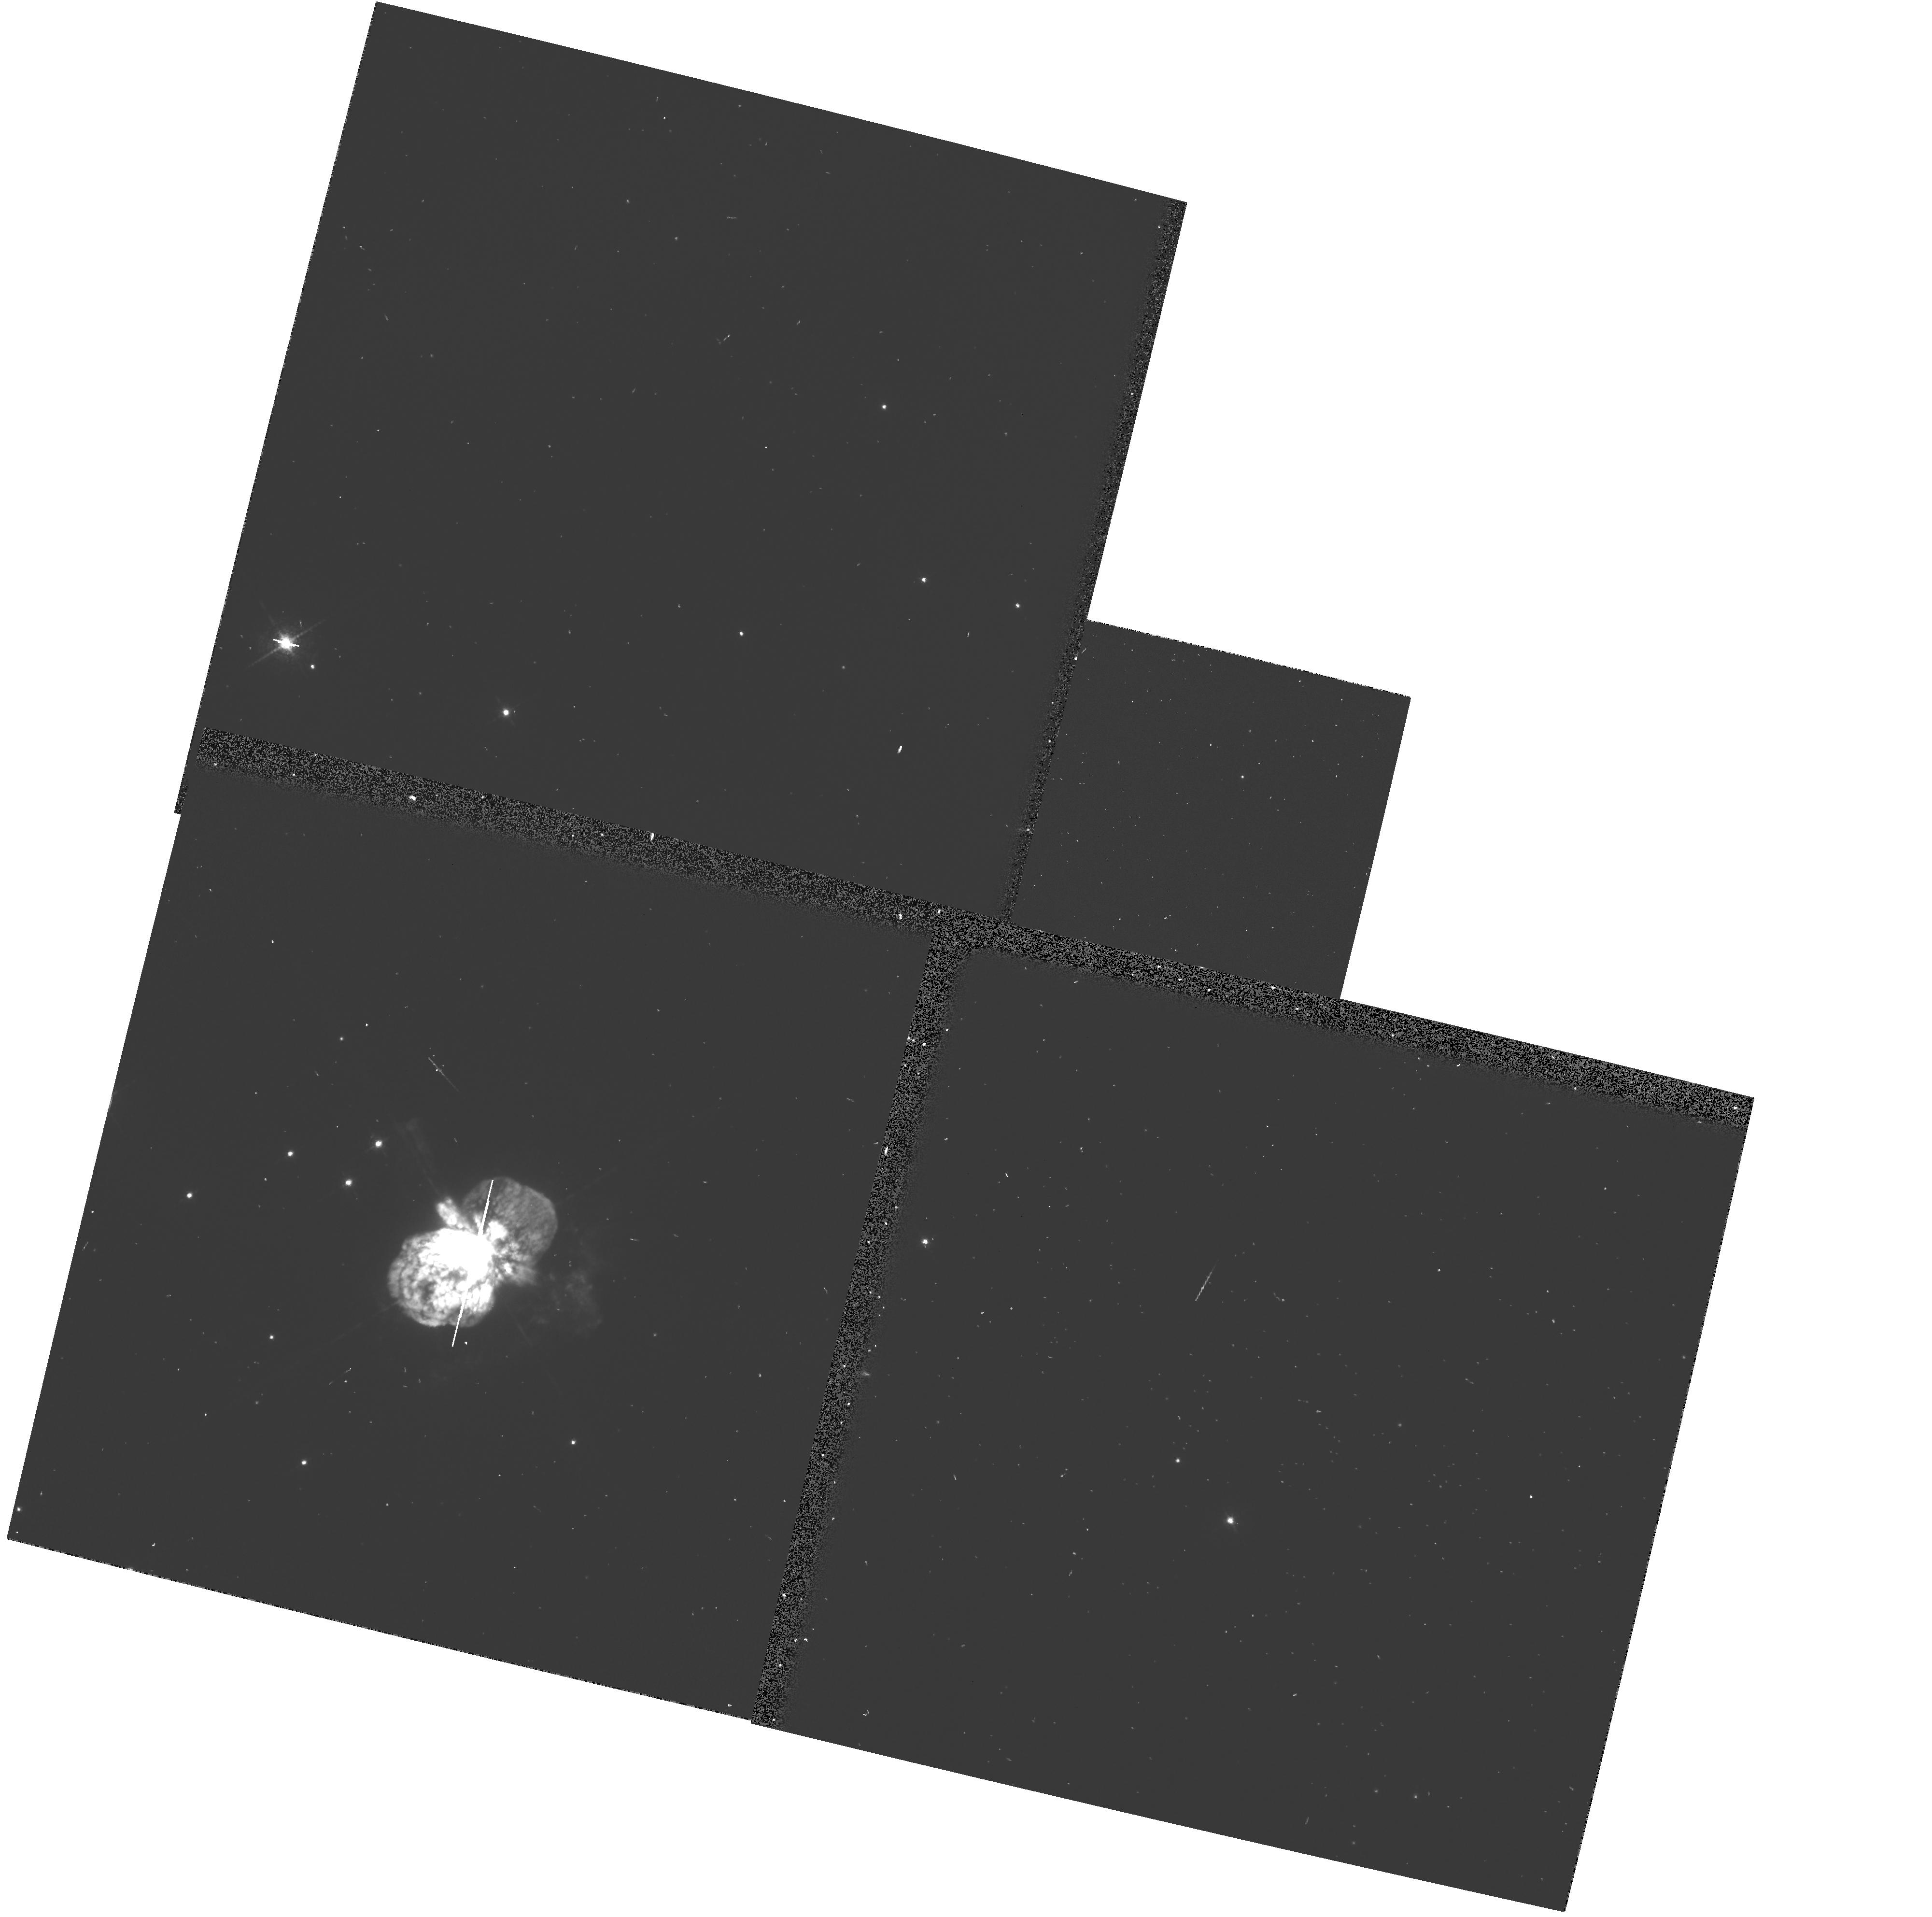
Target: ETA-CARINAE. Instrument: WFPC2/PC. Filter: F673N. Exposure: 2 min. Observation ID: u37e011cr

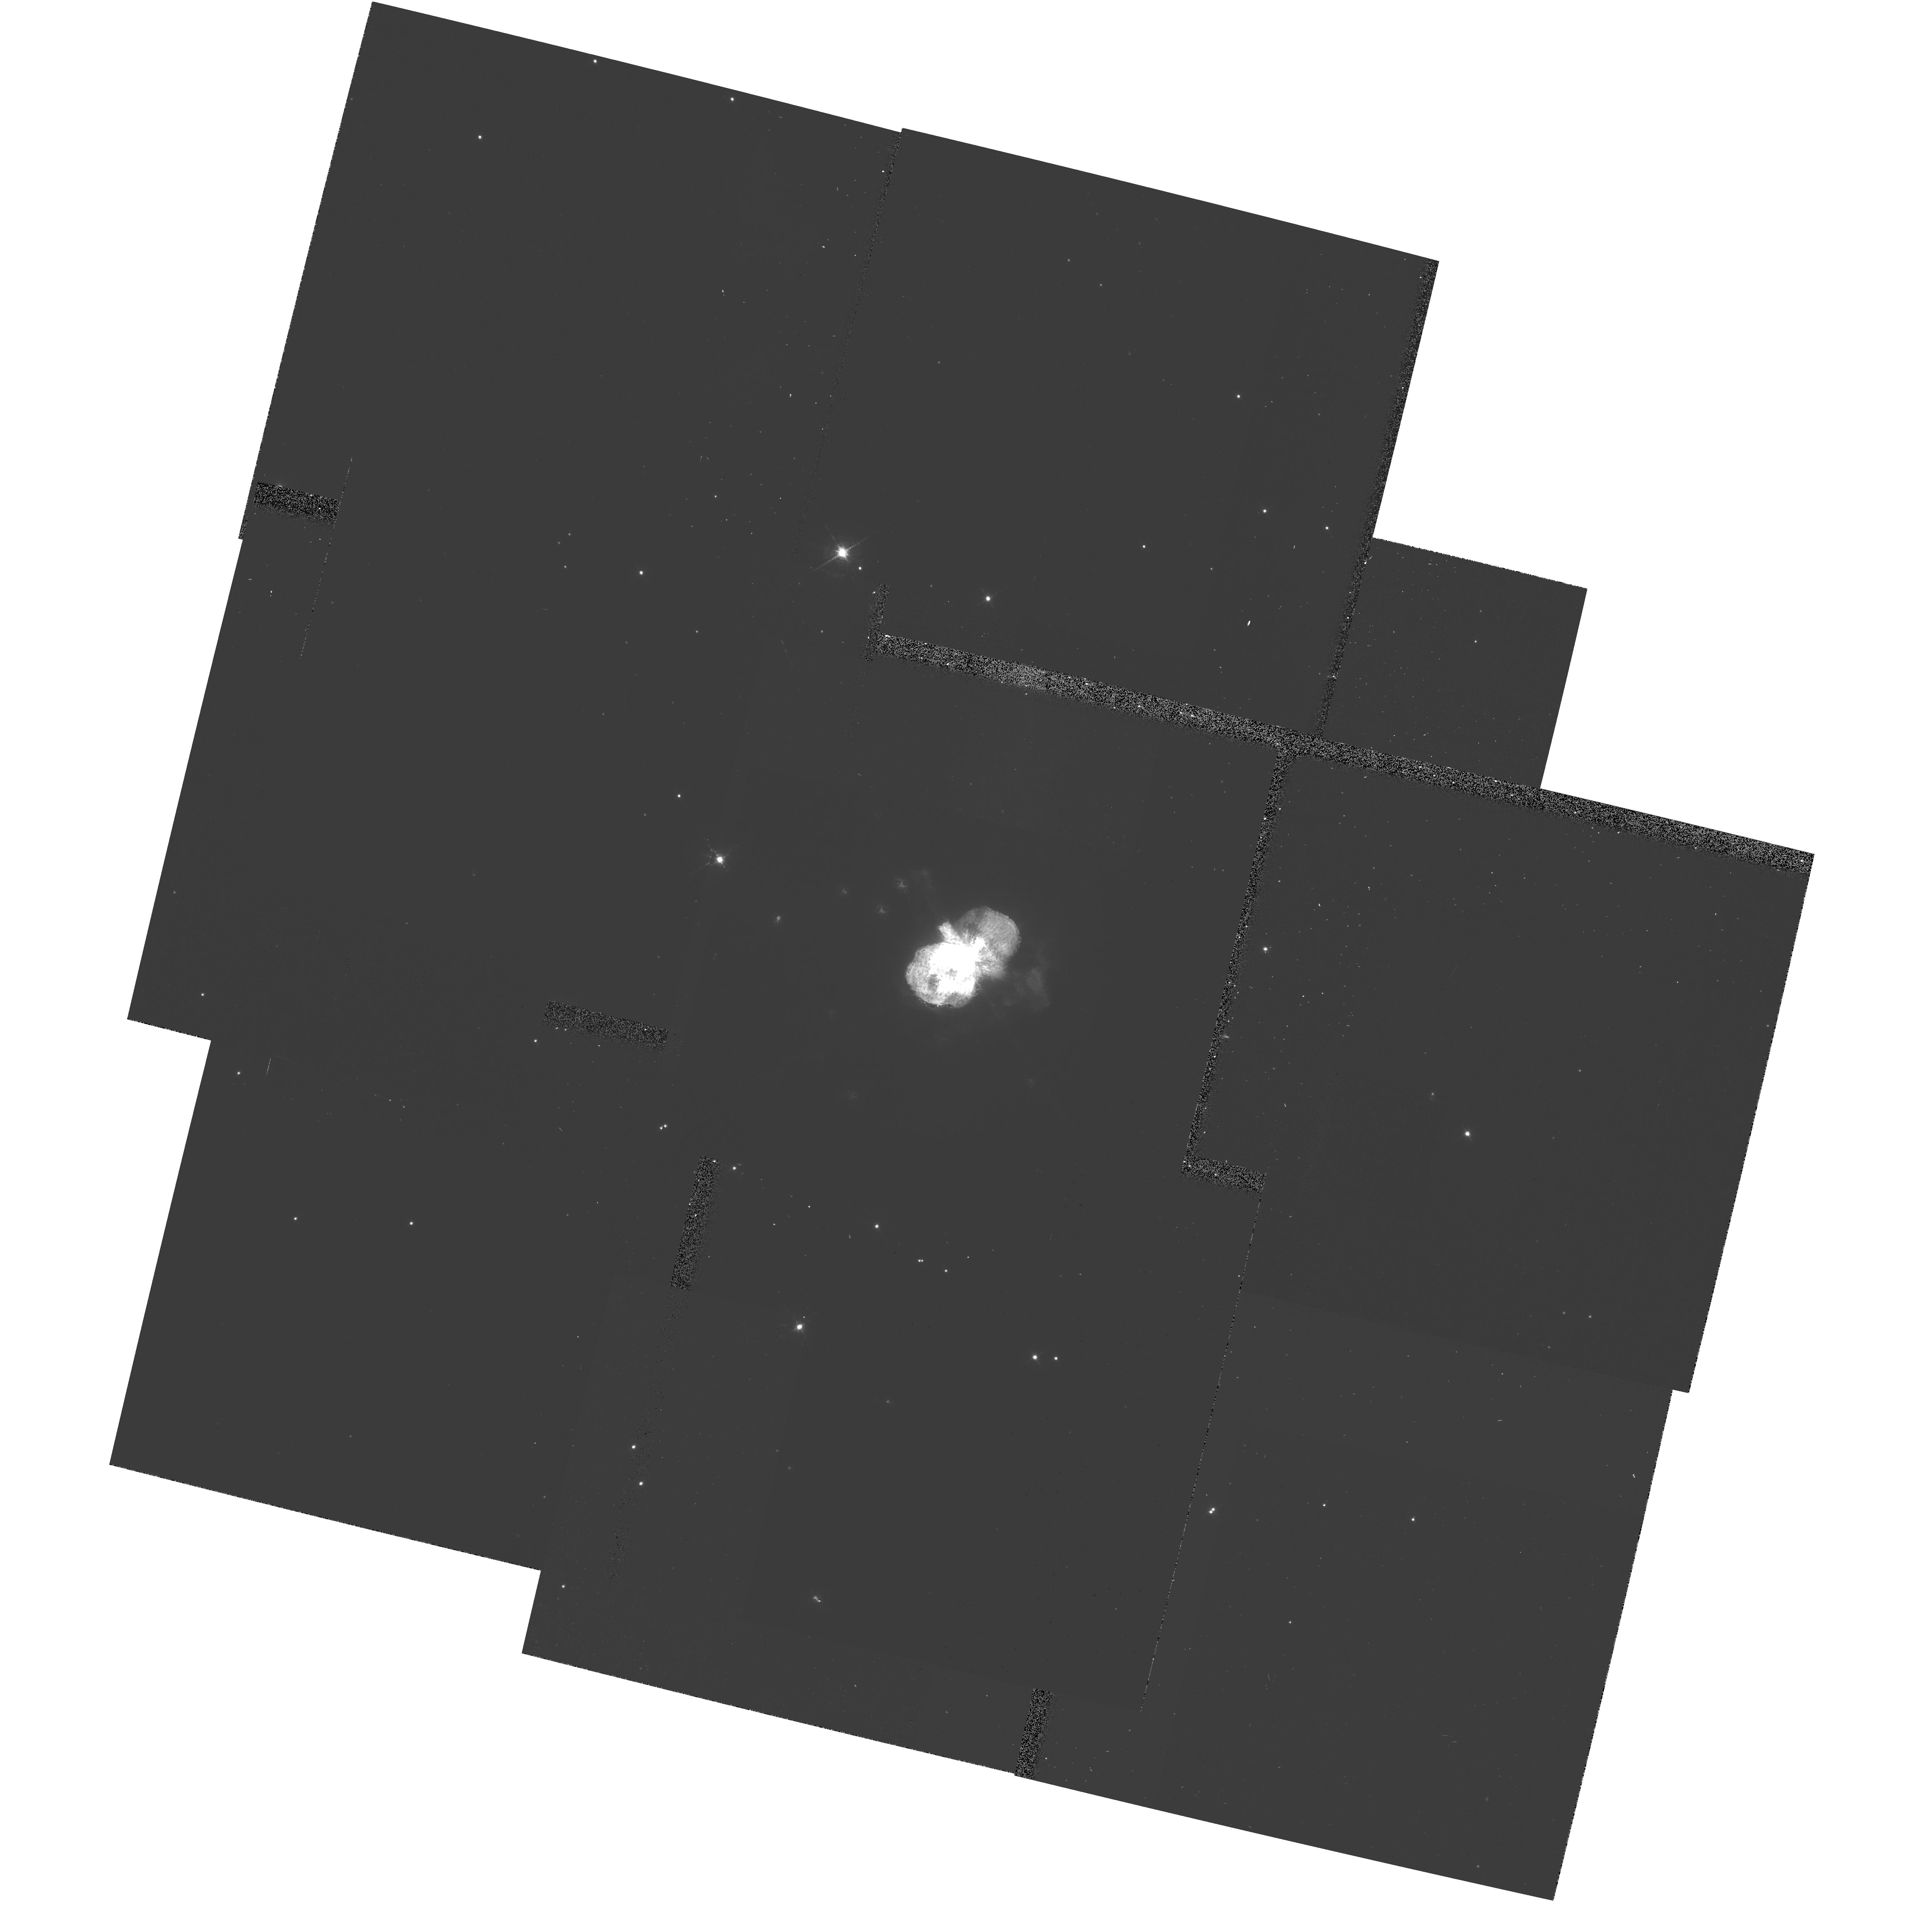
Target: ETA-CARINAE. Instrument: WFPC2/PC. Filter: F673N-POLQ. Exposure: 16 min. Observation ID: hst_6518_01_wfpc2_pc_f673n-polq_u37e01

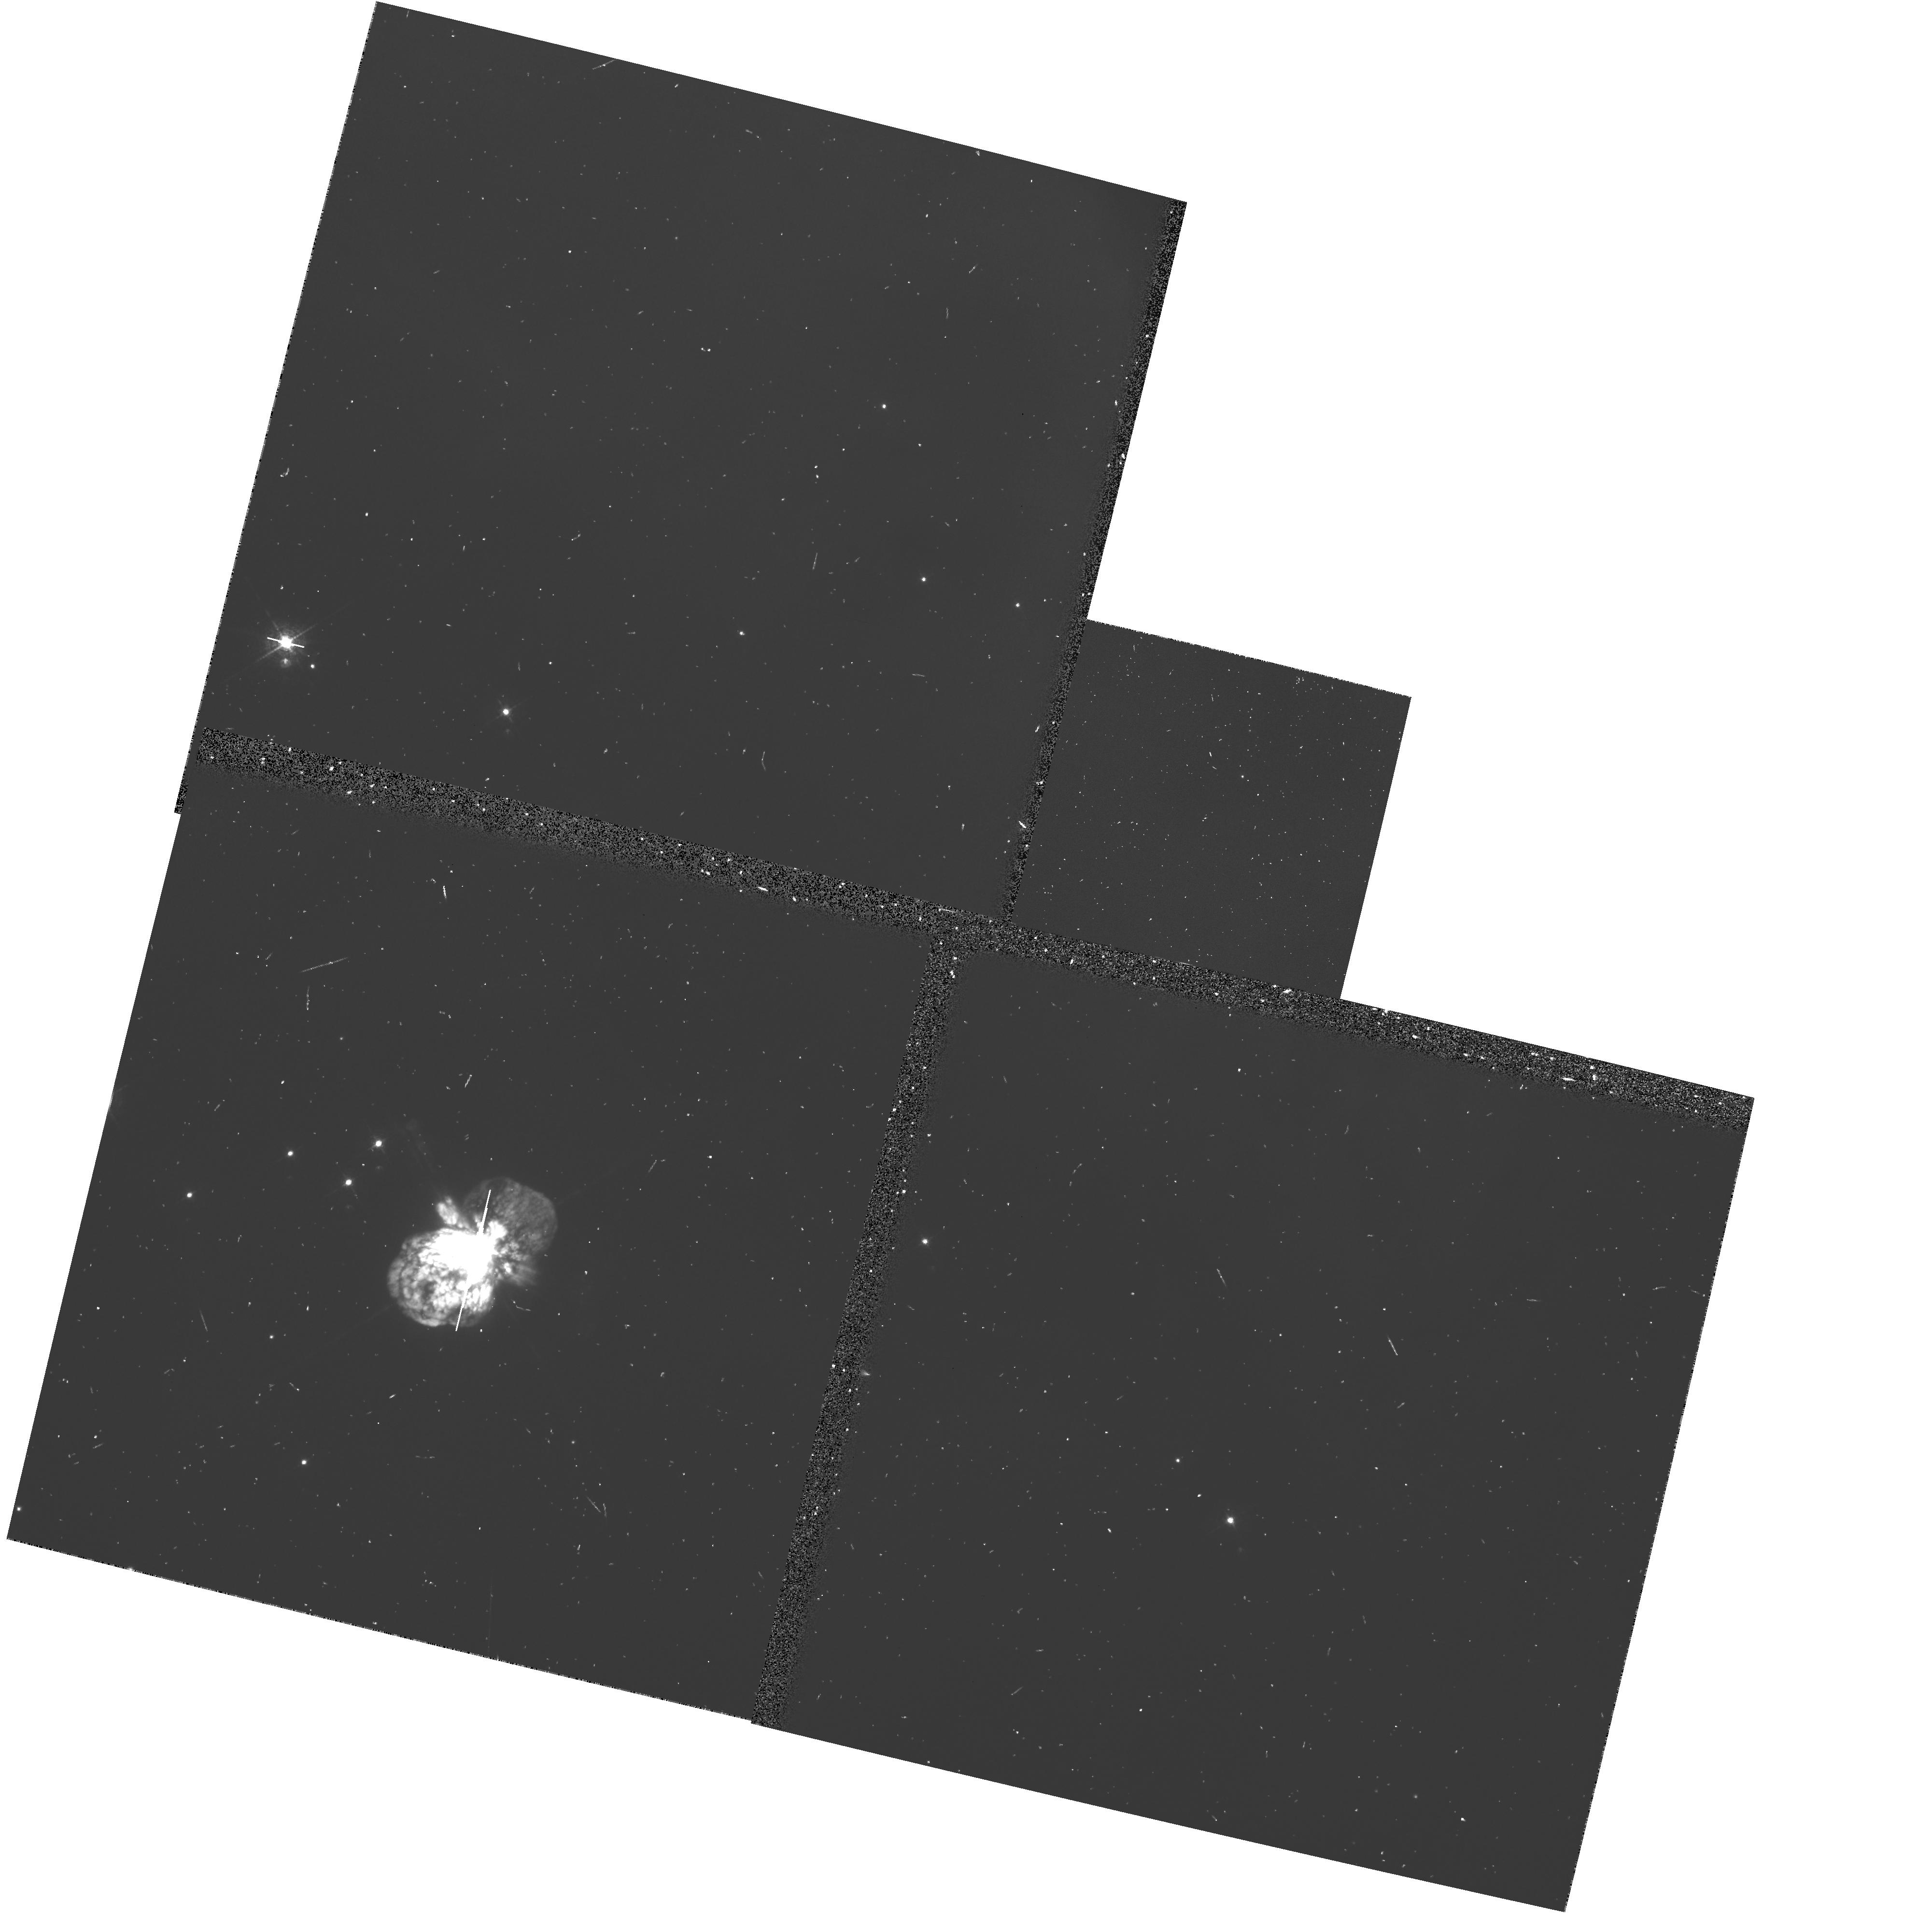
Target: ETA-CARINAE. Instrument: WFPC2/PC. Filter: F502N. Exposure: 7 min. Observation ID: u37e0118r

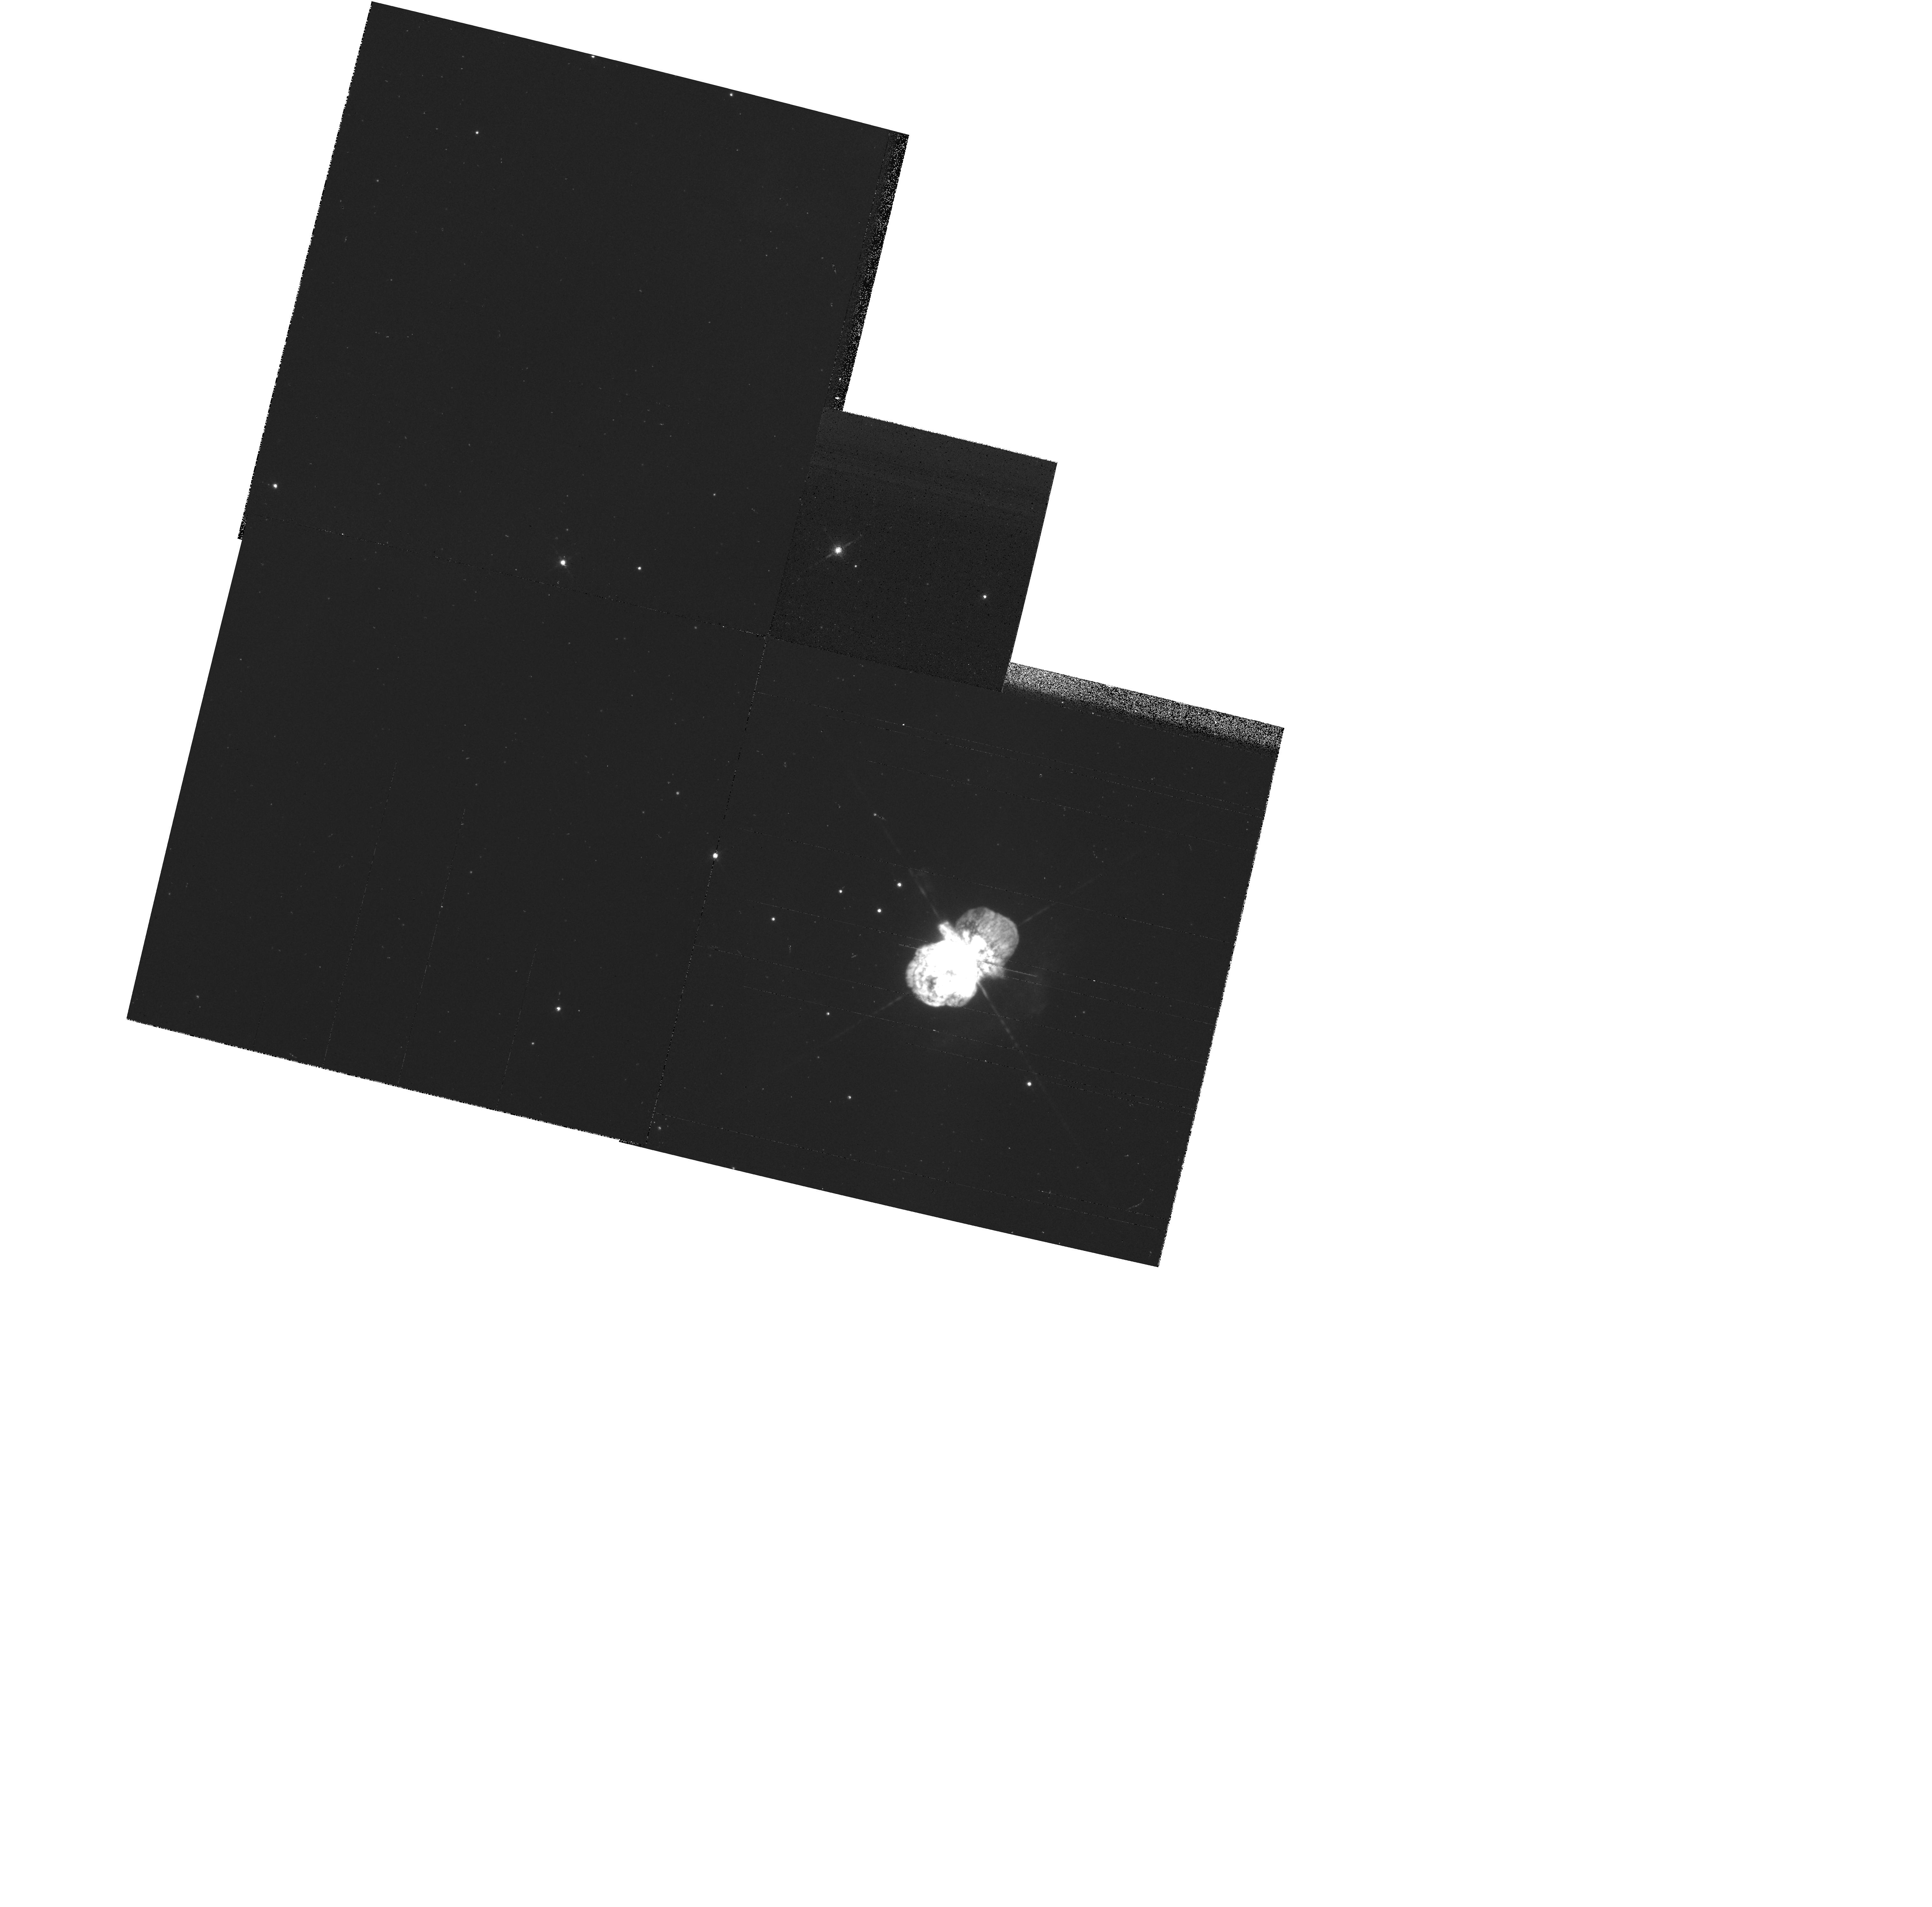
Target: ETA-CARINAE. Instrument: WFPC2/PC. Filter: F953N. Exposure: 1 min. Observation ID: hst_6518_01_wfpc2_pc_f953n_u37e01

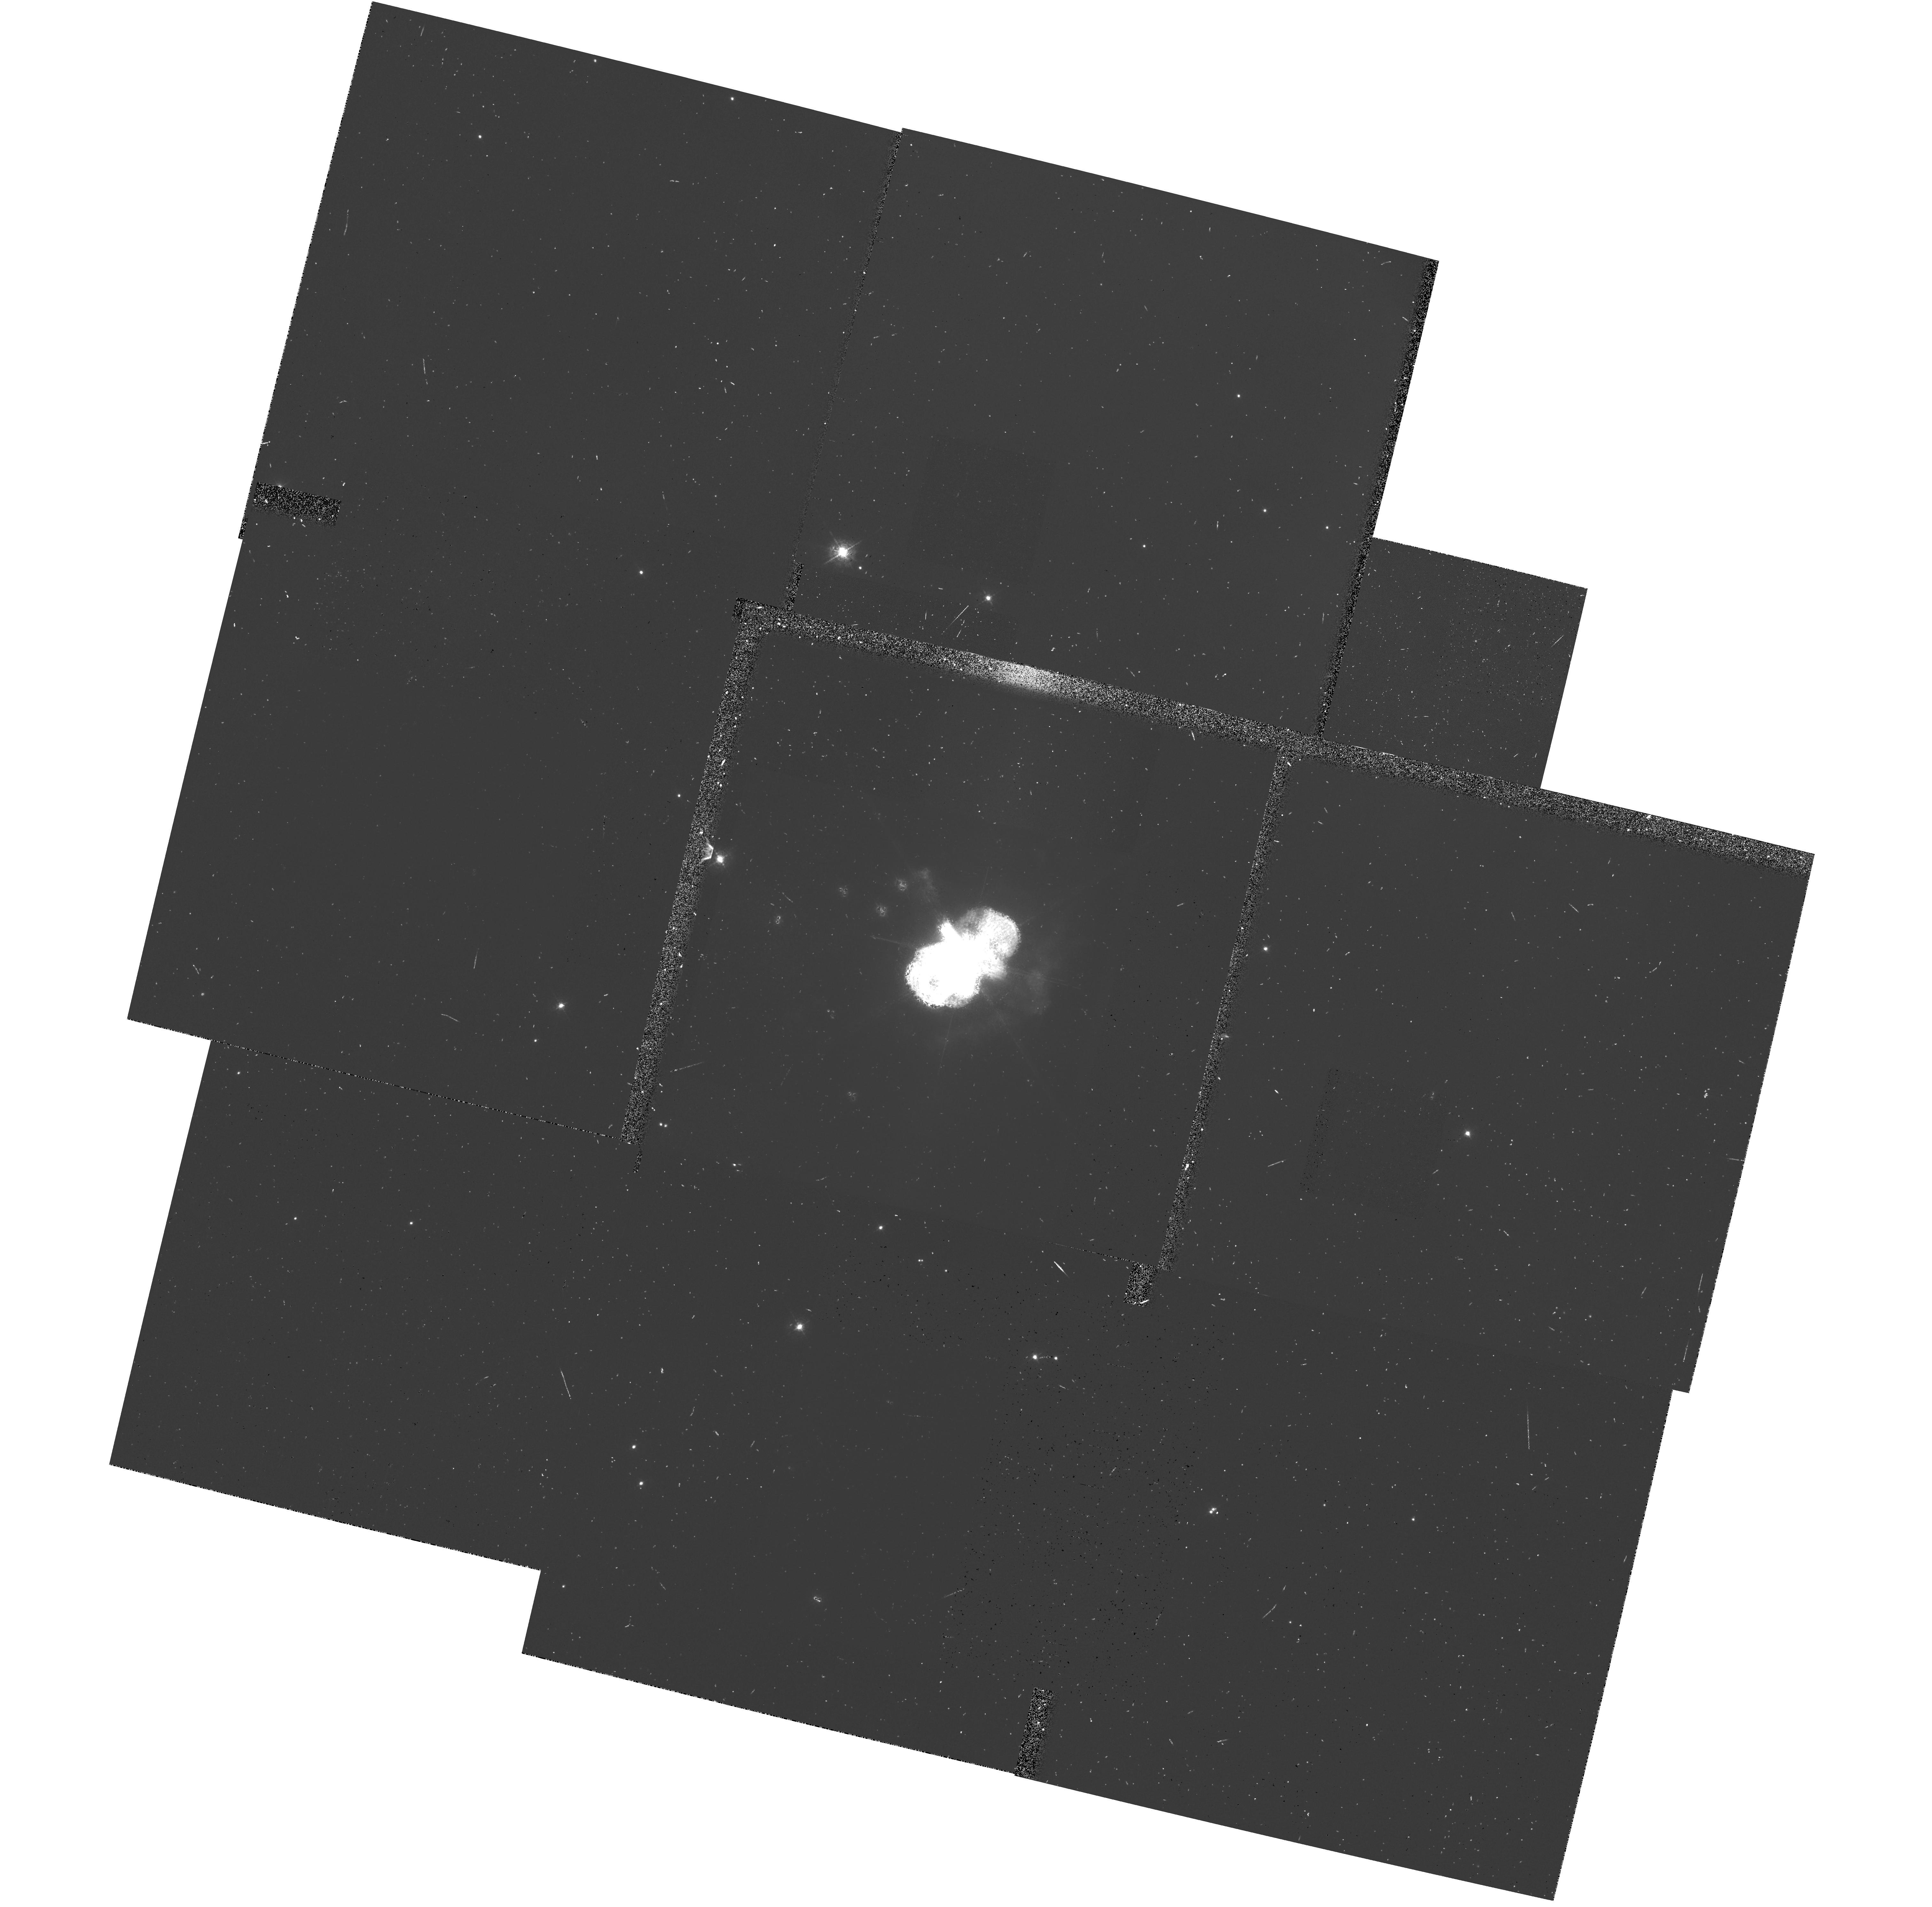
Target: ETA-CARINAE. Instrument: WFPC2/PC. Filter: F487N-POLQ. Exposure: 27 min. Observation ID: hst_6518_01_wfpc2_pc_f487n-polq_u37e01

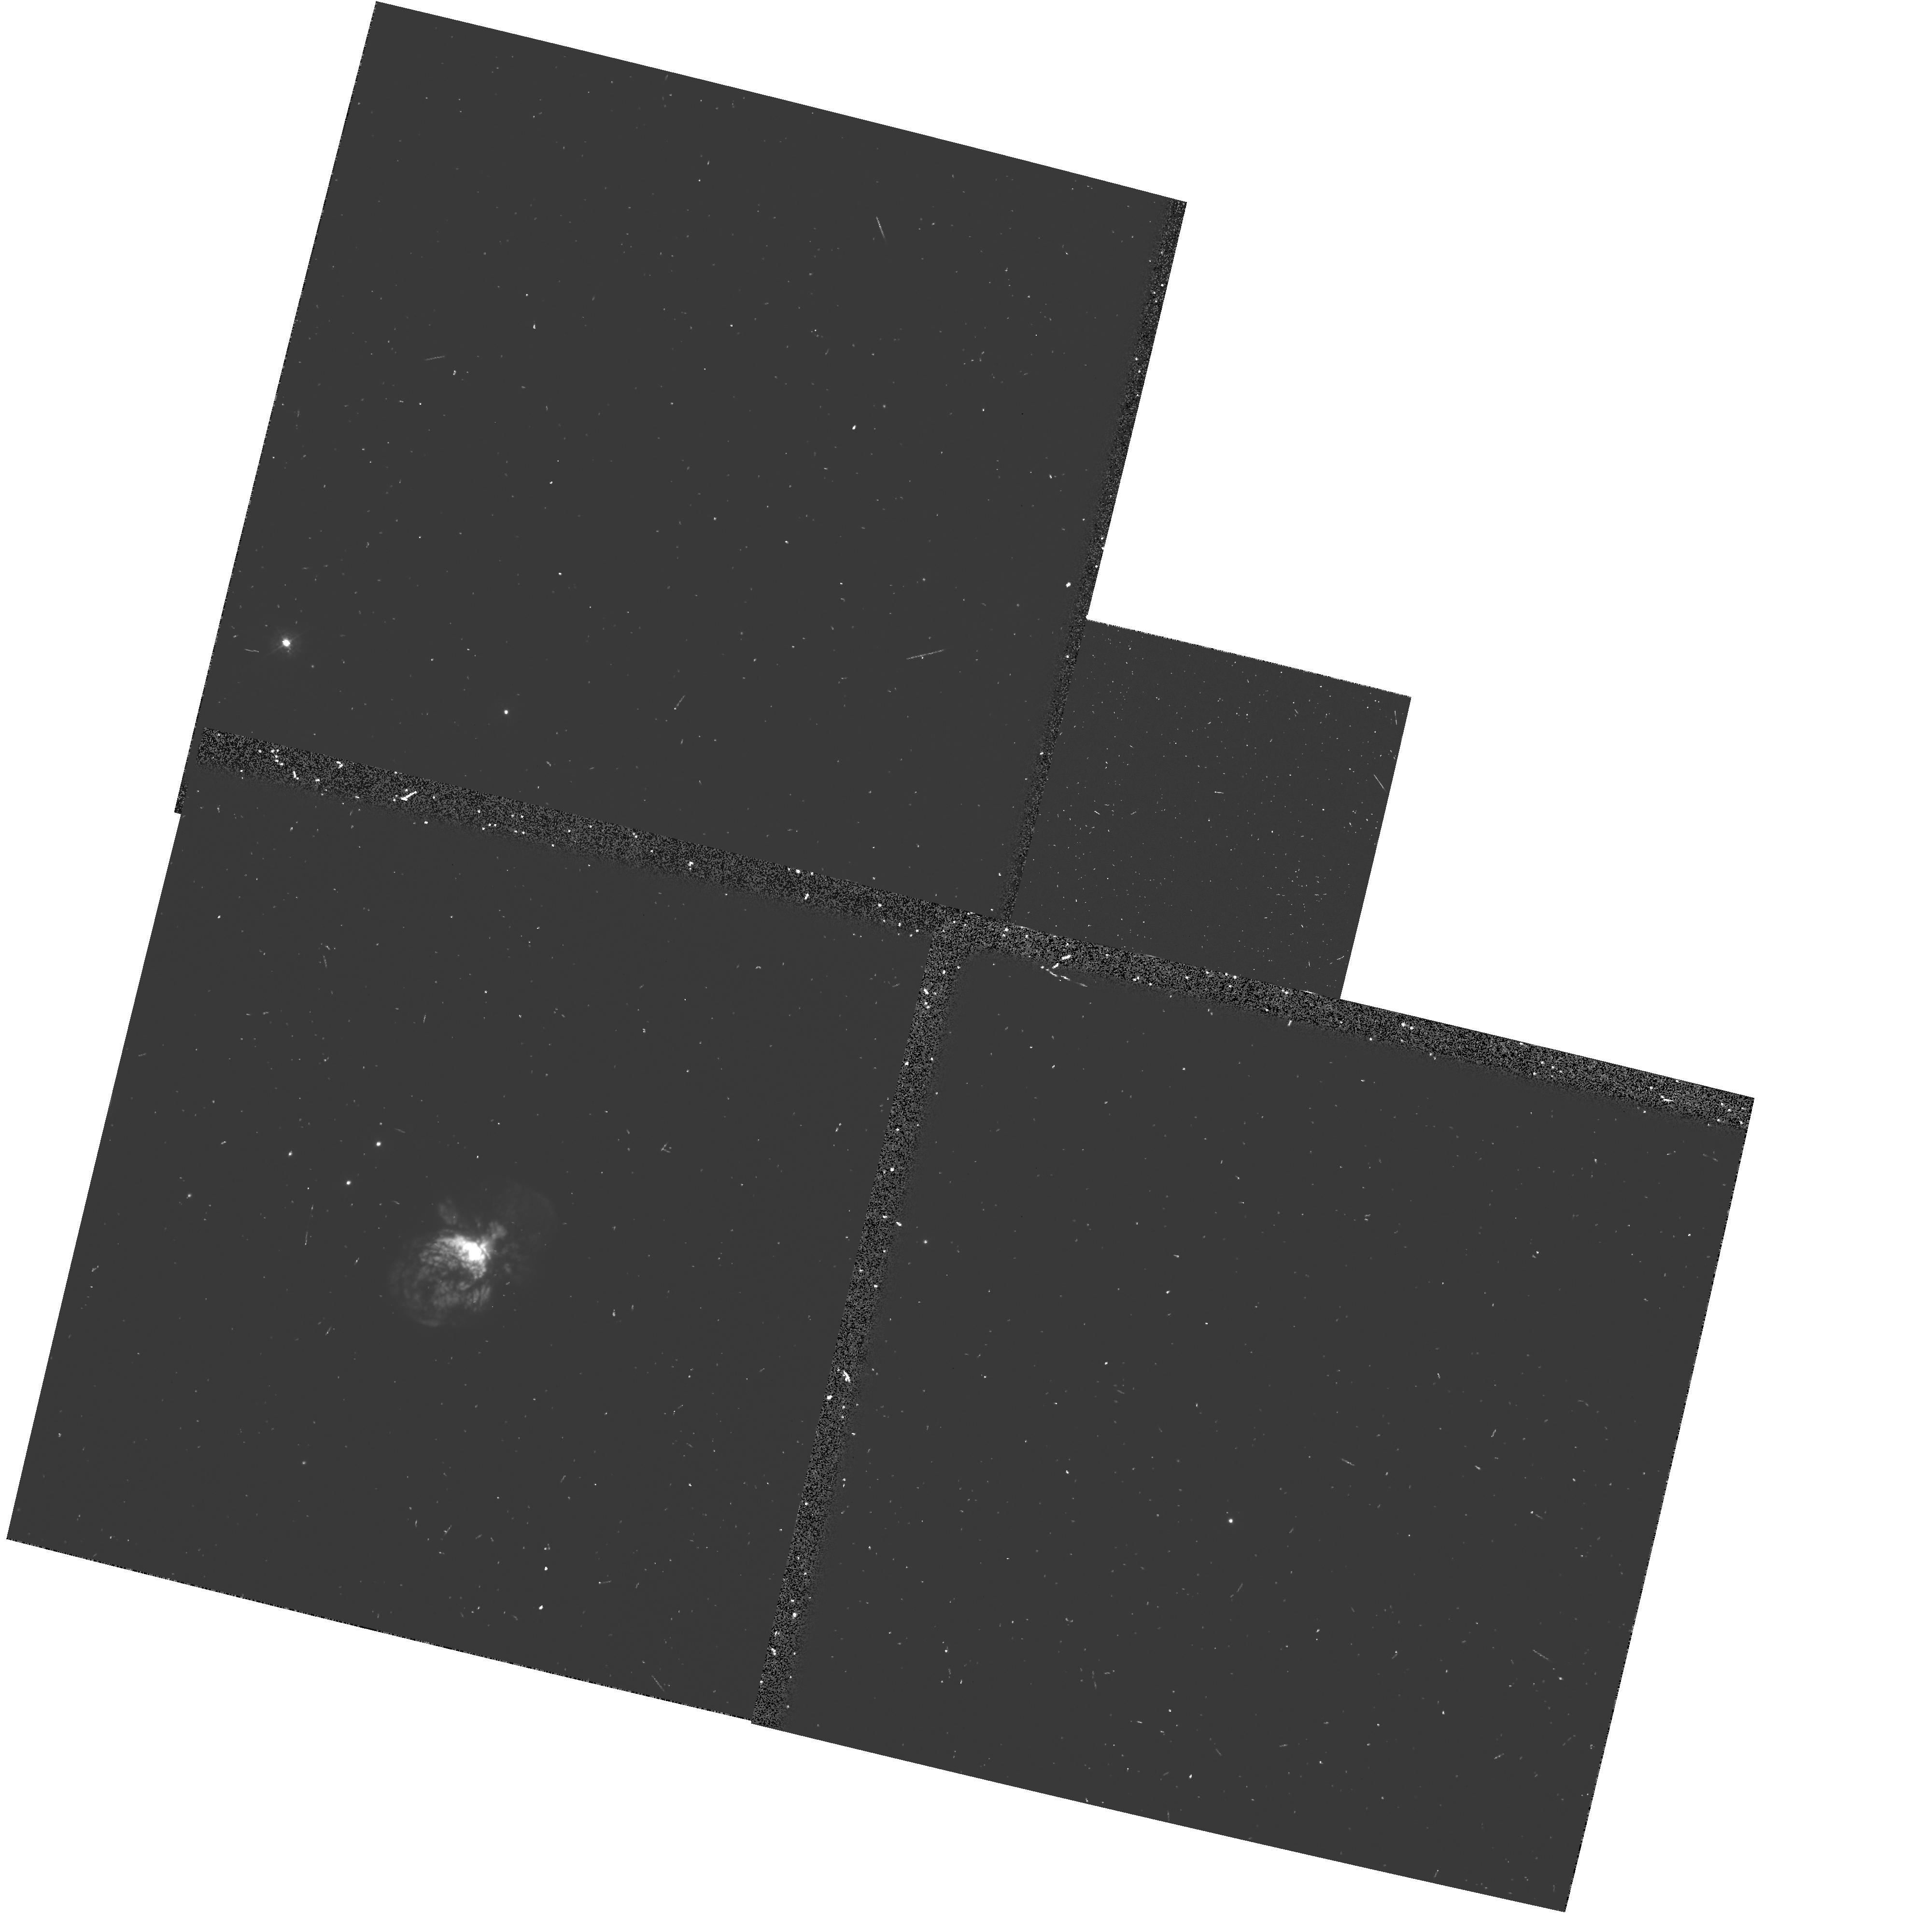
Target: ETA-CARINAE. Instrument: WFPC2/PC. Filter: F375N. Exposure: 7 min. Observation ID: u37e0111r

High spatial resolution polarization mapping of the nebula around Eta Carinae (PI: Walsh, Jeremy Richard)

The ejecta from Eta Car (LBV, most luminous star in the Galaxy, pre-SN?) comprise the Homunculus nebula, a dense dusty bipolar-shaped, predominantly reflection, nebula surrounded by a fast-moving fragmented shell. The velocity vectors of these fragments point back to Eta Car and indicate an ejection in the middle of the last century. Why a single star should eject mass in a clearly non-spherically symmetric way is not understood, but a deeper understanding can only follow from the 3-D geometry of the ejection nebula, the Homunculus. A novel method of exploring the 3-D shape of the Homunculus through imaging polarimetry is proposed to resolve the controversy on its real shape. By imaging the sub-arcsec knots and filaments in the Homunculus in polarized light, their position along the line of sight can be determined using a geometrical model with dust scattering for the nebula. By observing at a number of wavelengths, a detailed model of the scattering properties of the dust in the Homunculus can be made and then applied to determine the geometry. Careful selection of the filter passbands in which to perform polarimetry will allow the effect of emission lines on continuum scattering to be assessed, especially for the knots in the close vicinity of Eta Car. The result will be a clearer picture of the geometry of the ejection nebula from a massive star, thus enabling the fundamental questions of ejection mechanisms to be addressed.